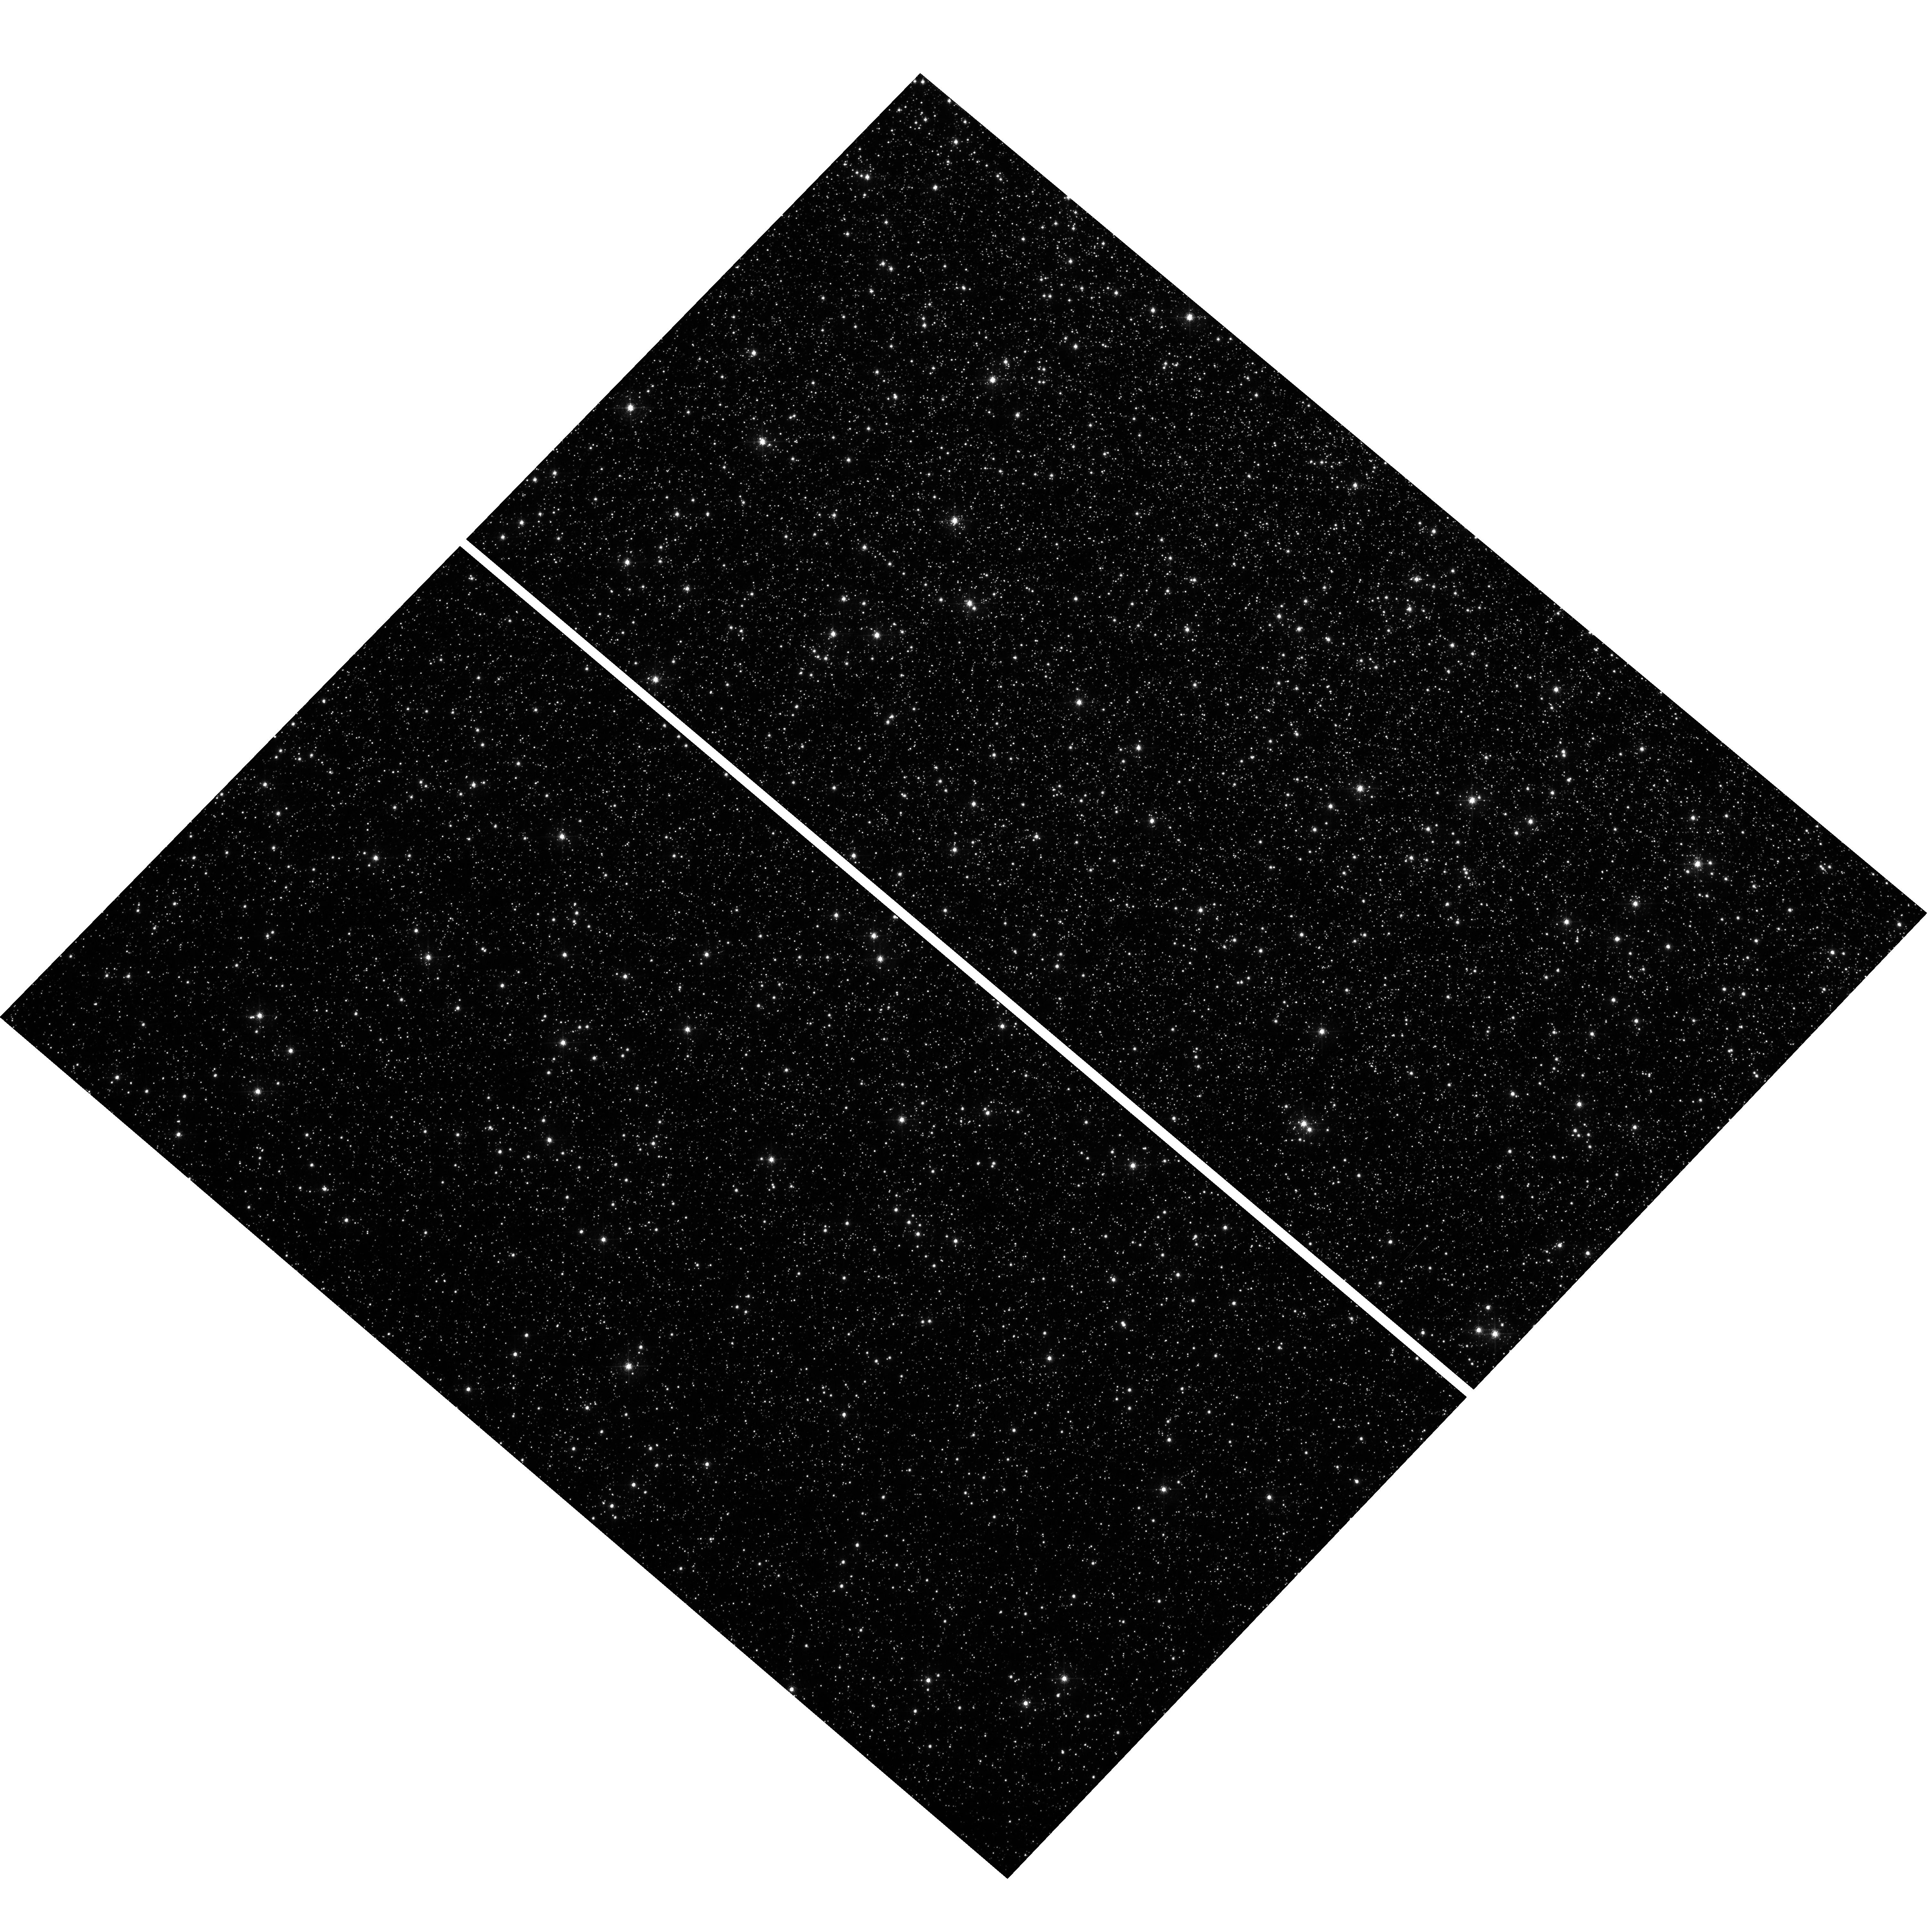
Target: OMEGACEN
Instrument: WFC3/UVIS
Filter: F502N
Exposure: 30 min
Observation ID: hst_16573_b1_wfc3_uvis_f502n_iem3b1

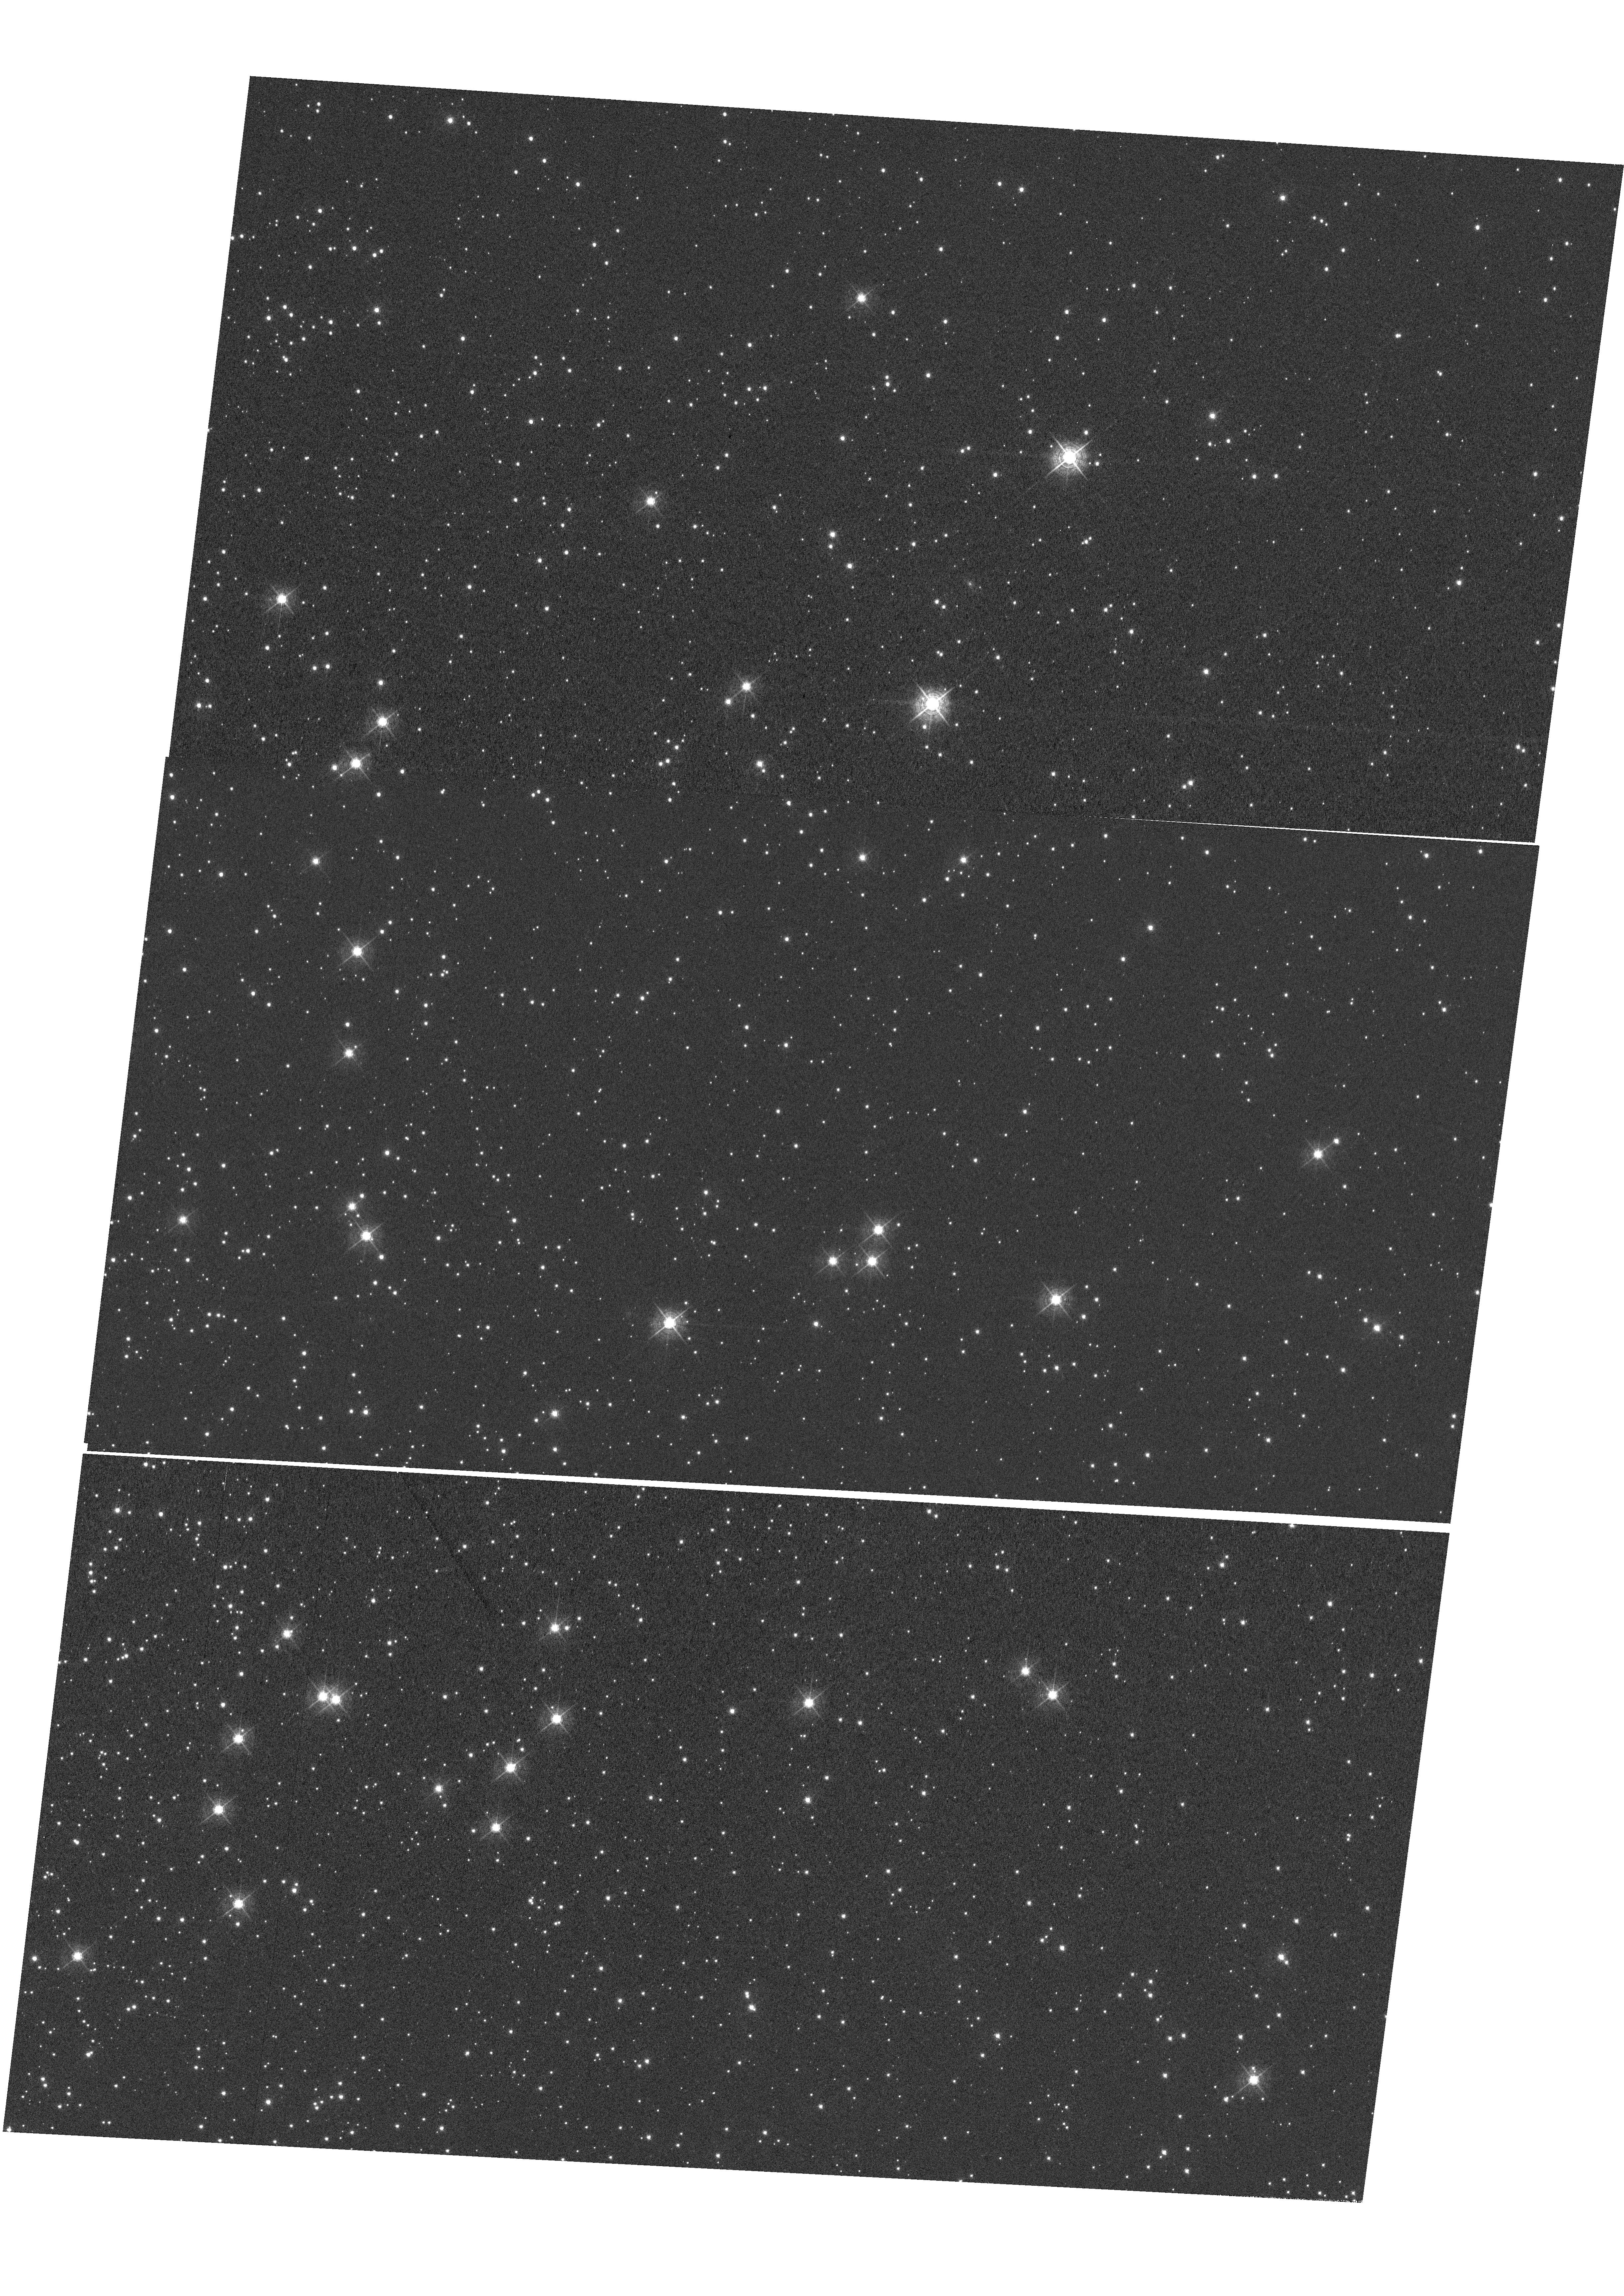
Target: NGC-104
Instrument: WFC3/UVIS
Filter: F502N
Exposure: 1.2 h
Observation ID: hst_16573_02_wfc3_uvis_f502n_iem302

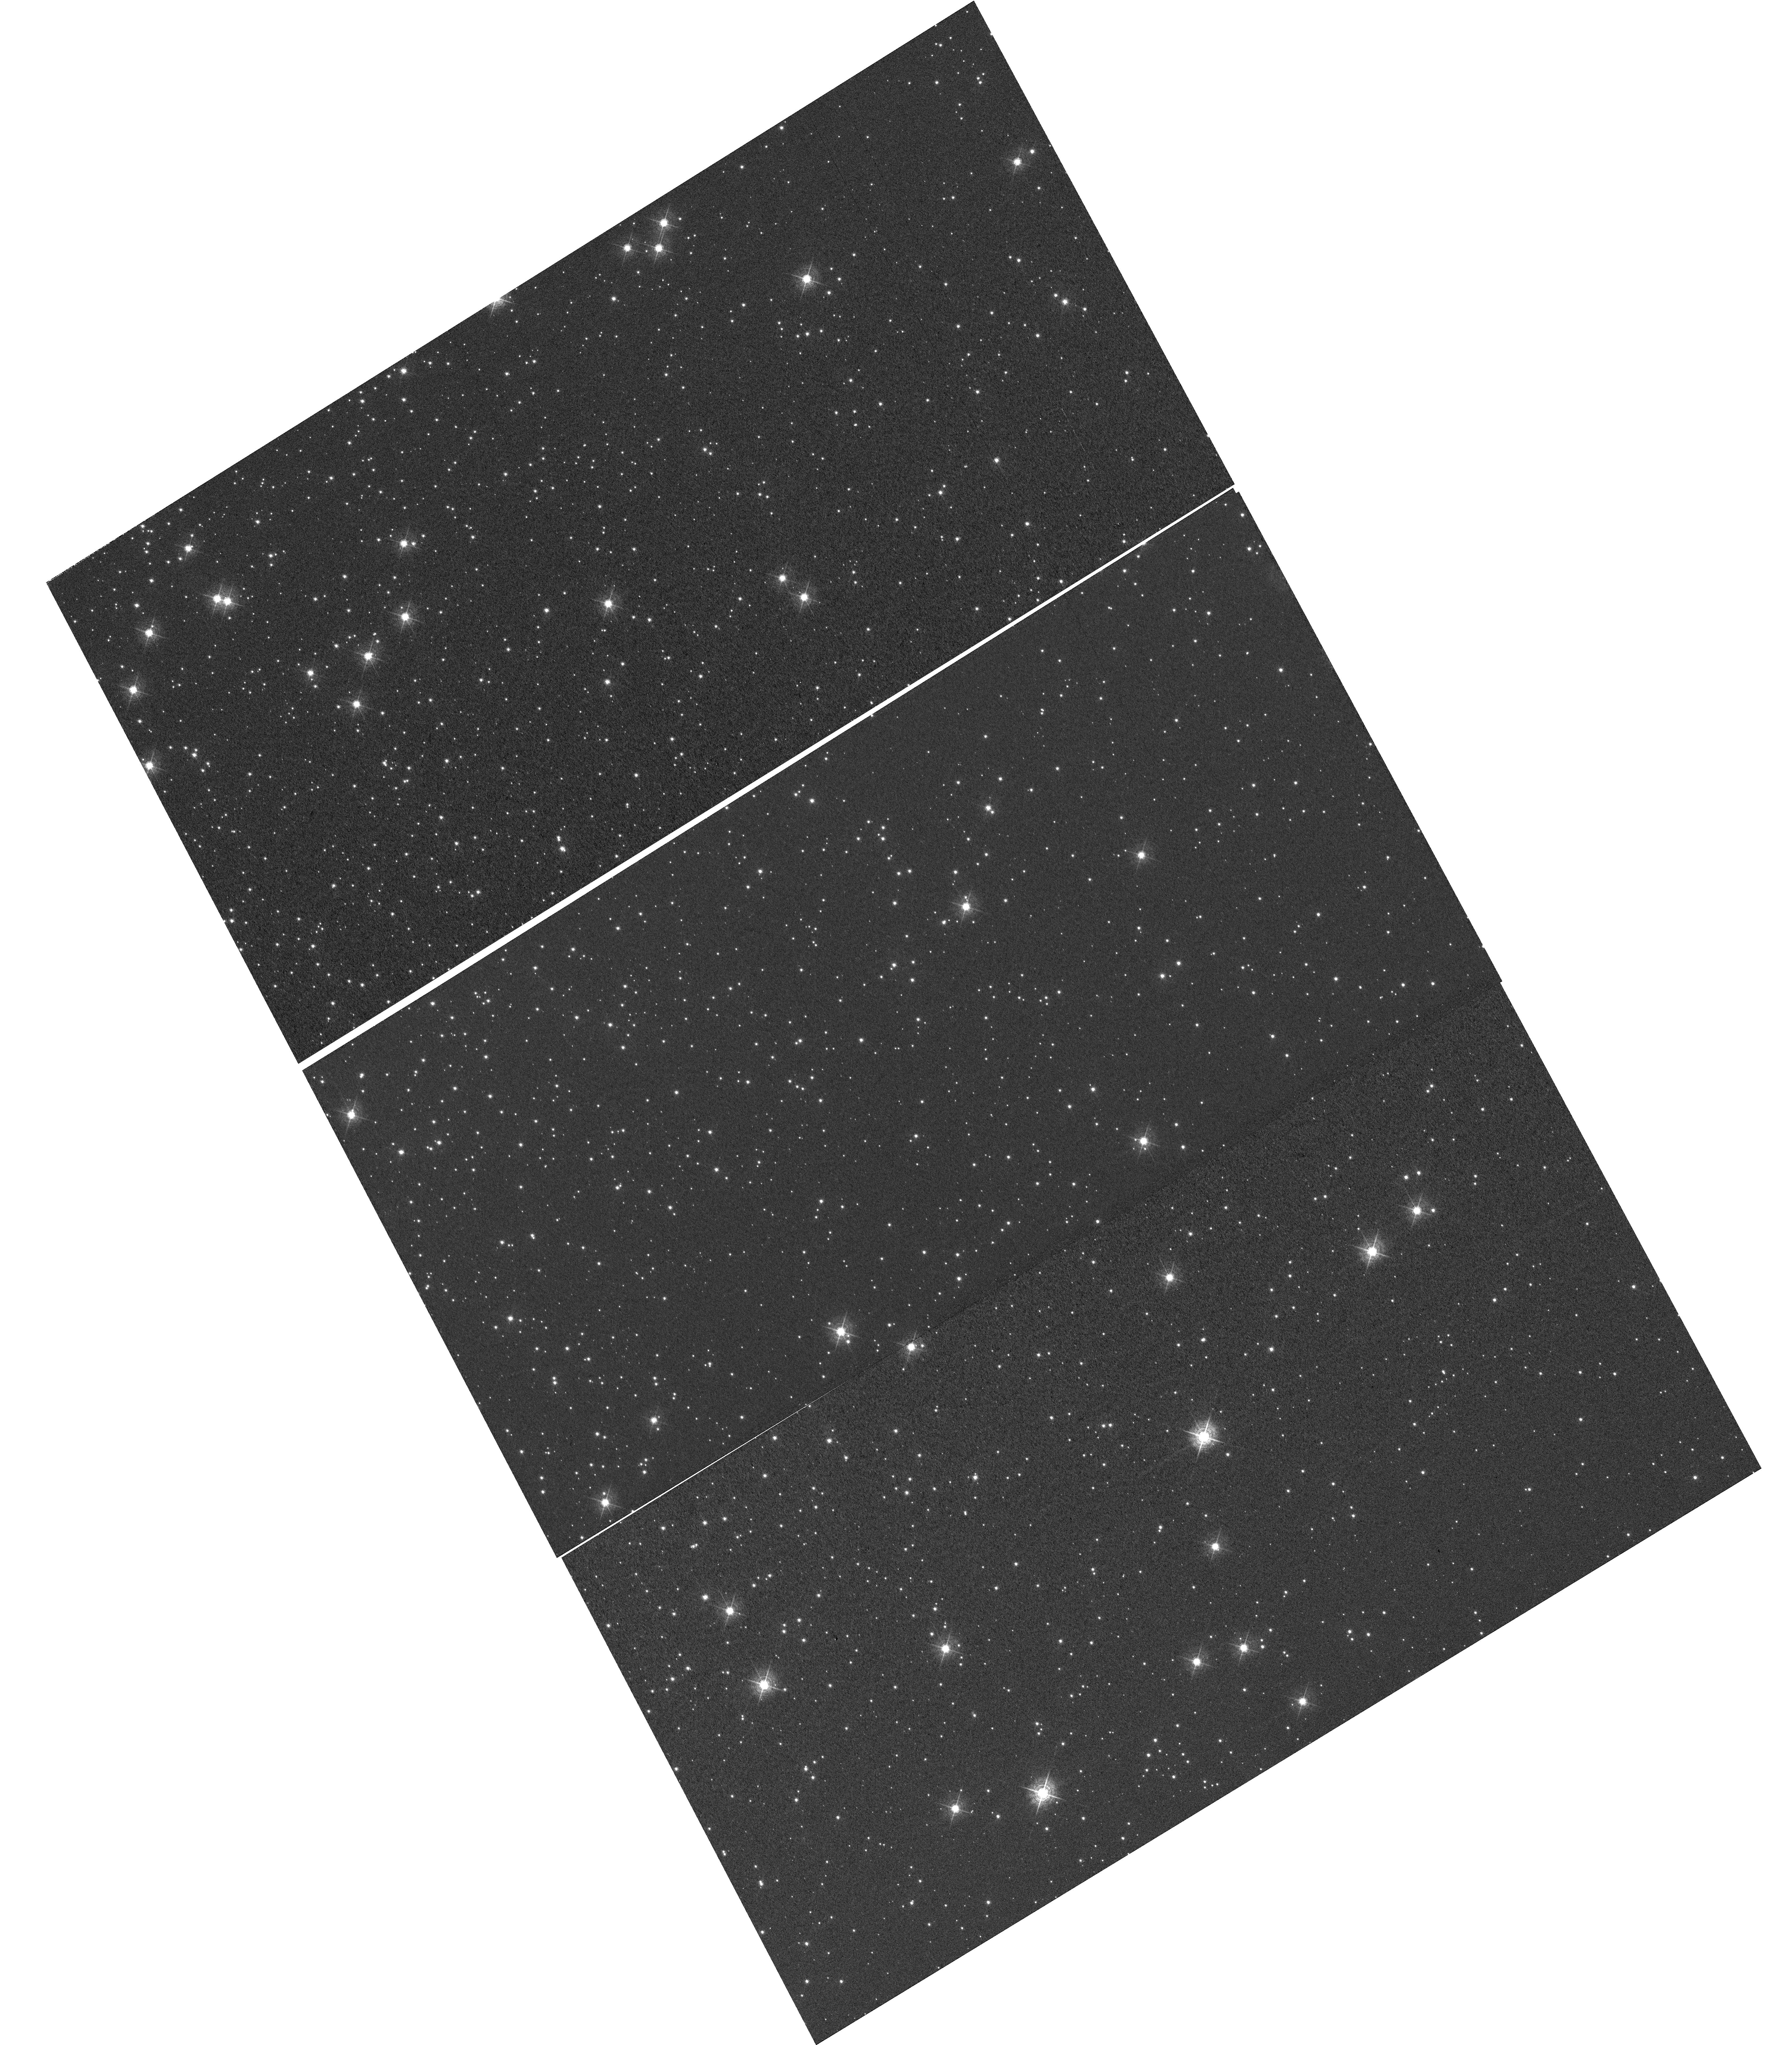
Target: NGC-104-OFFSET
Instrument: WFC3/UVIS
Filter: F502N
Exposure: 1.2 h
Observation ID: hst_16573_54_wfc3_uvis_f502n_iem354

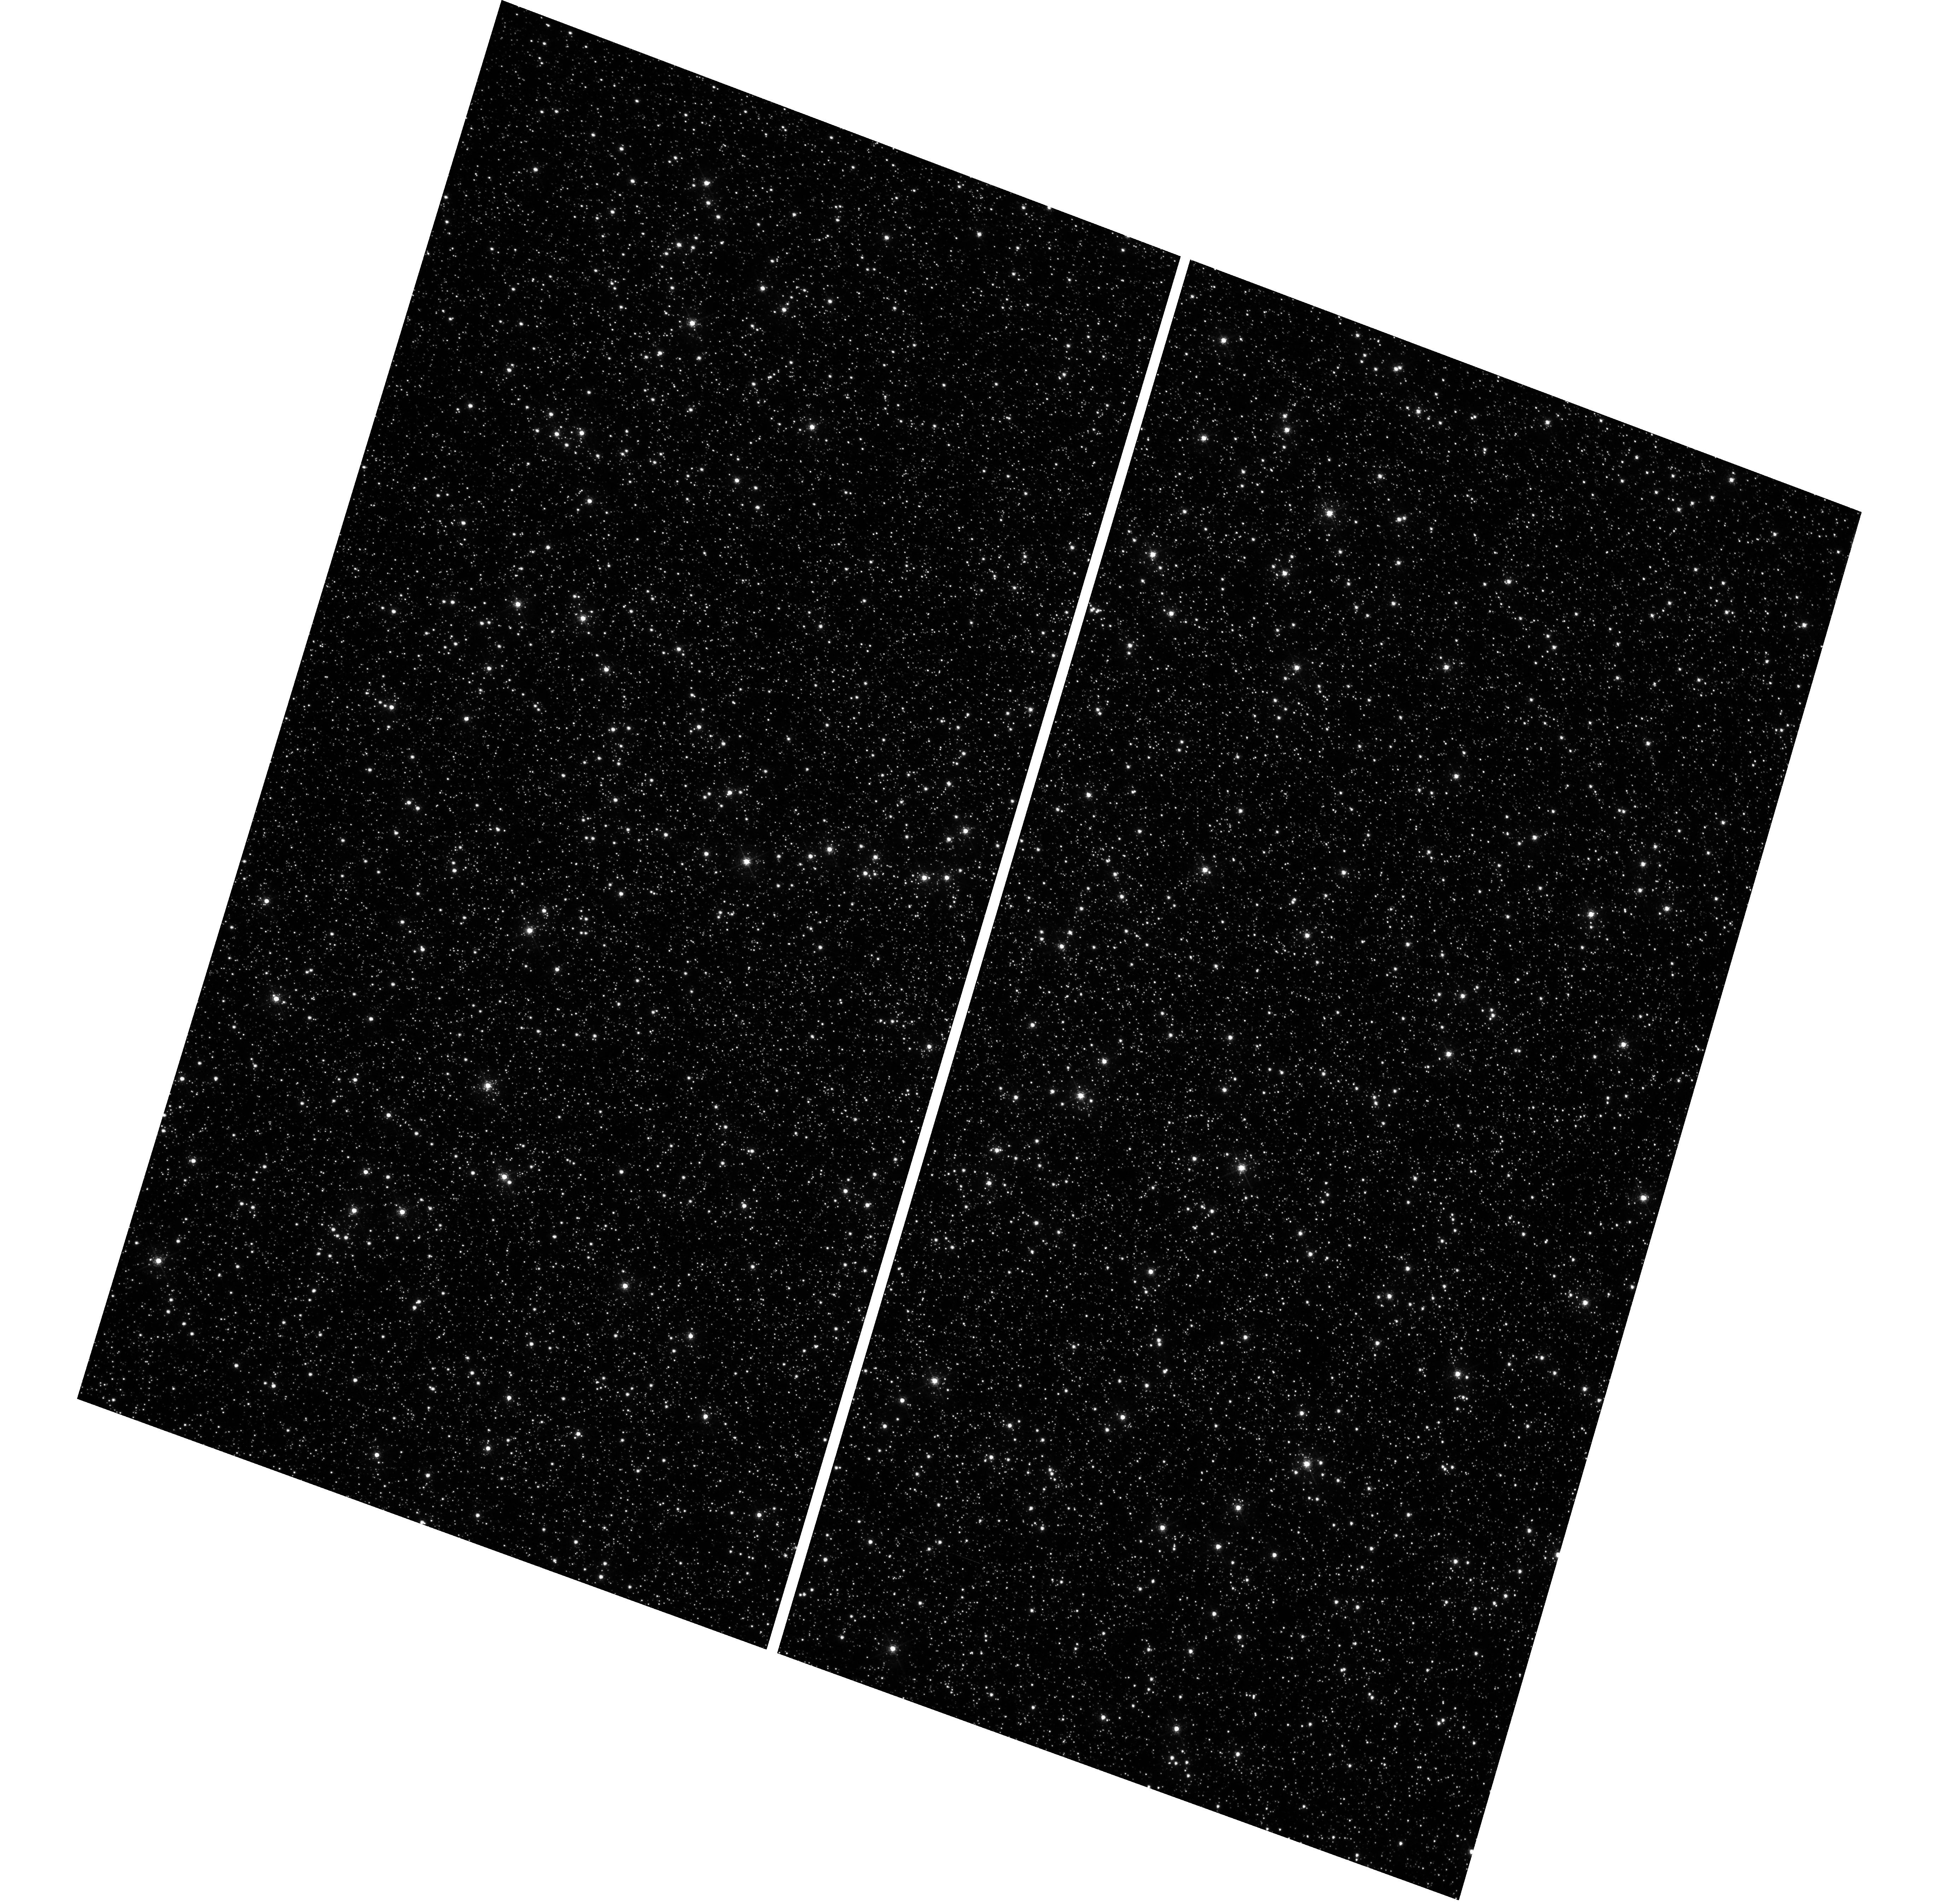
Target: OMEGACEN
Instrument: WFC3/UVIS
Filter: F502N
Exposure: 30 min
Observation ID: hst_16573_01_wfc3_uvis_f502n_iem301

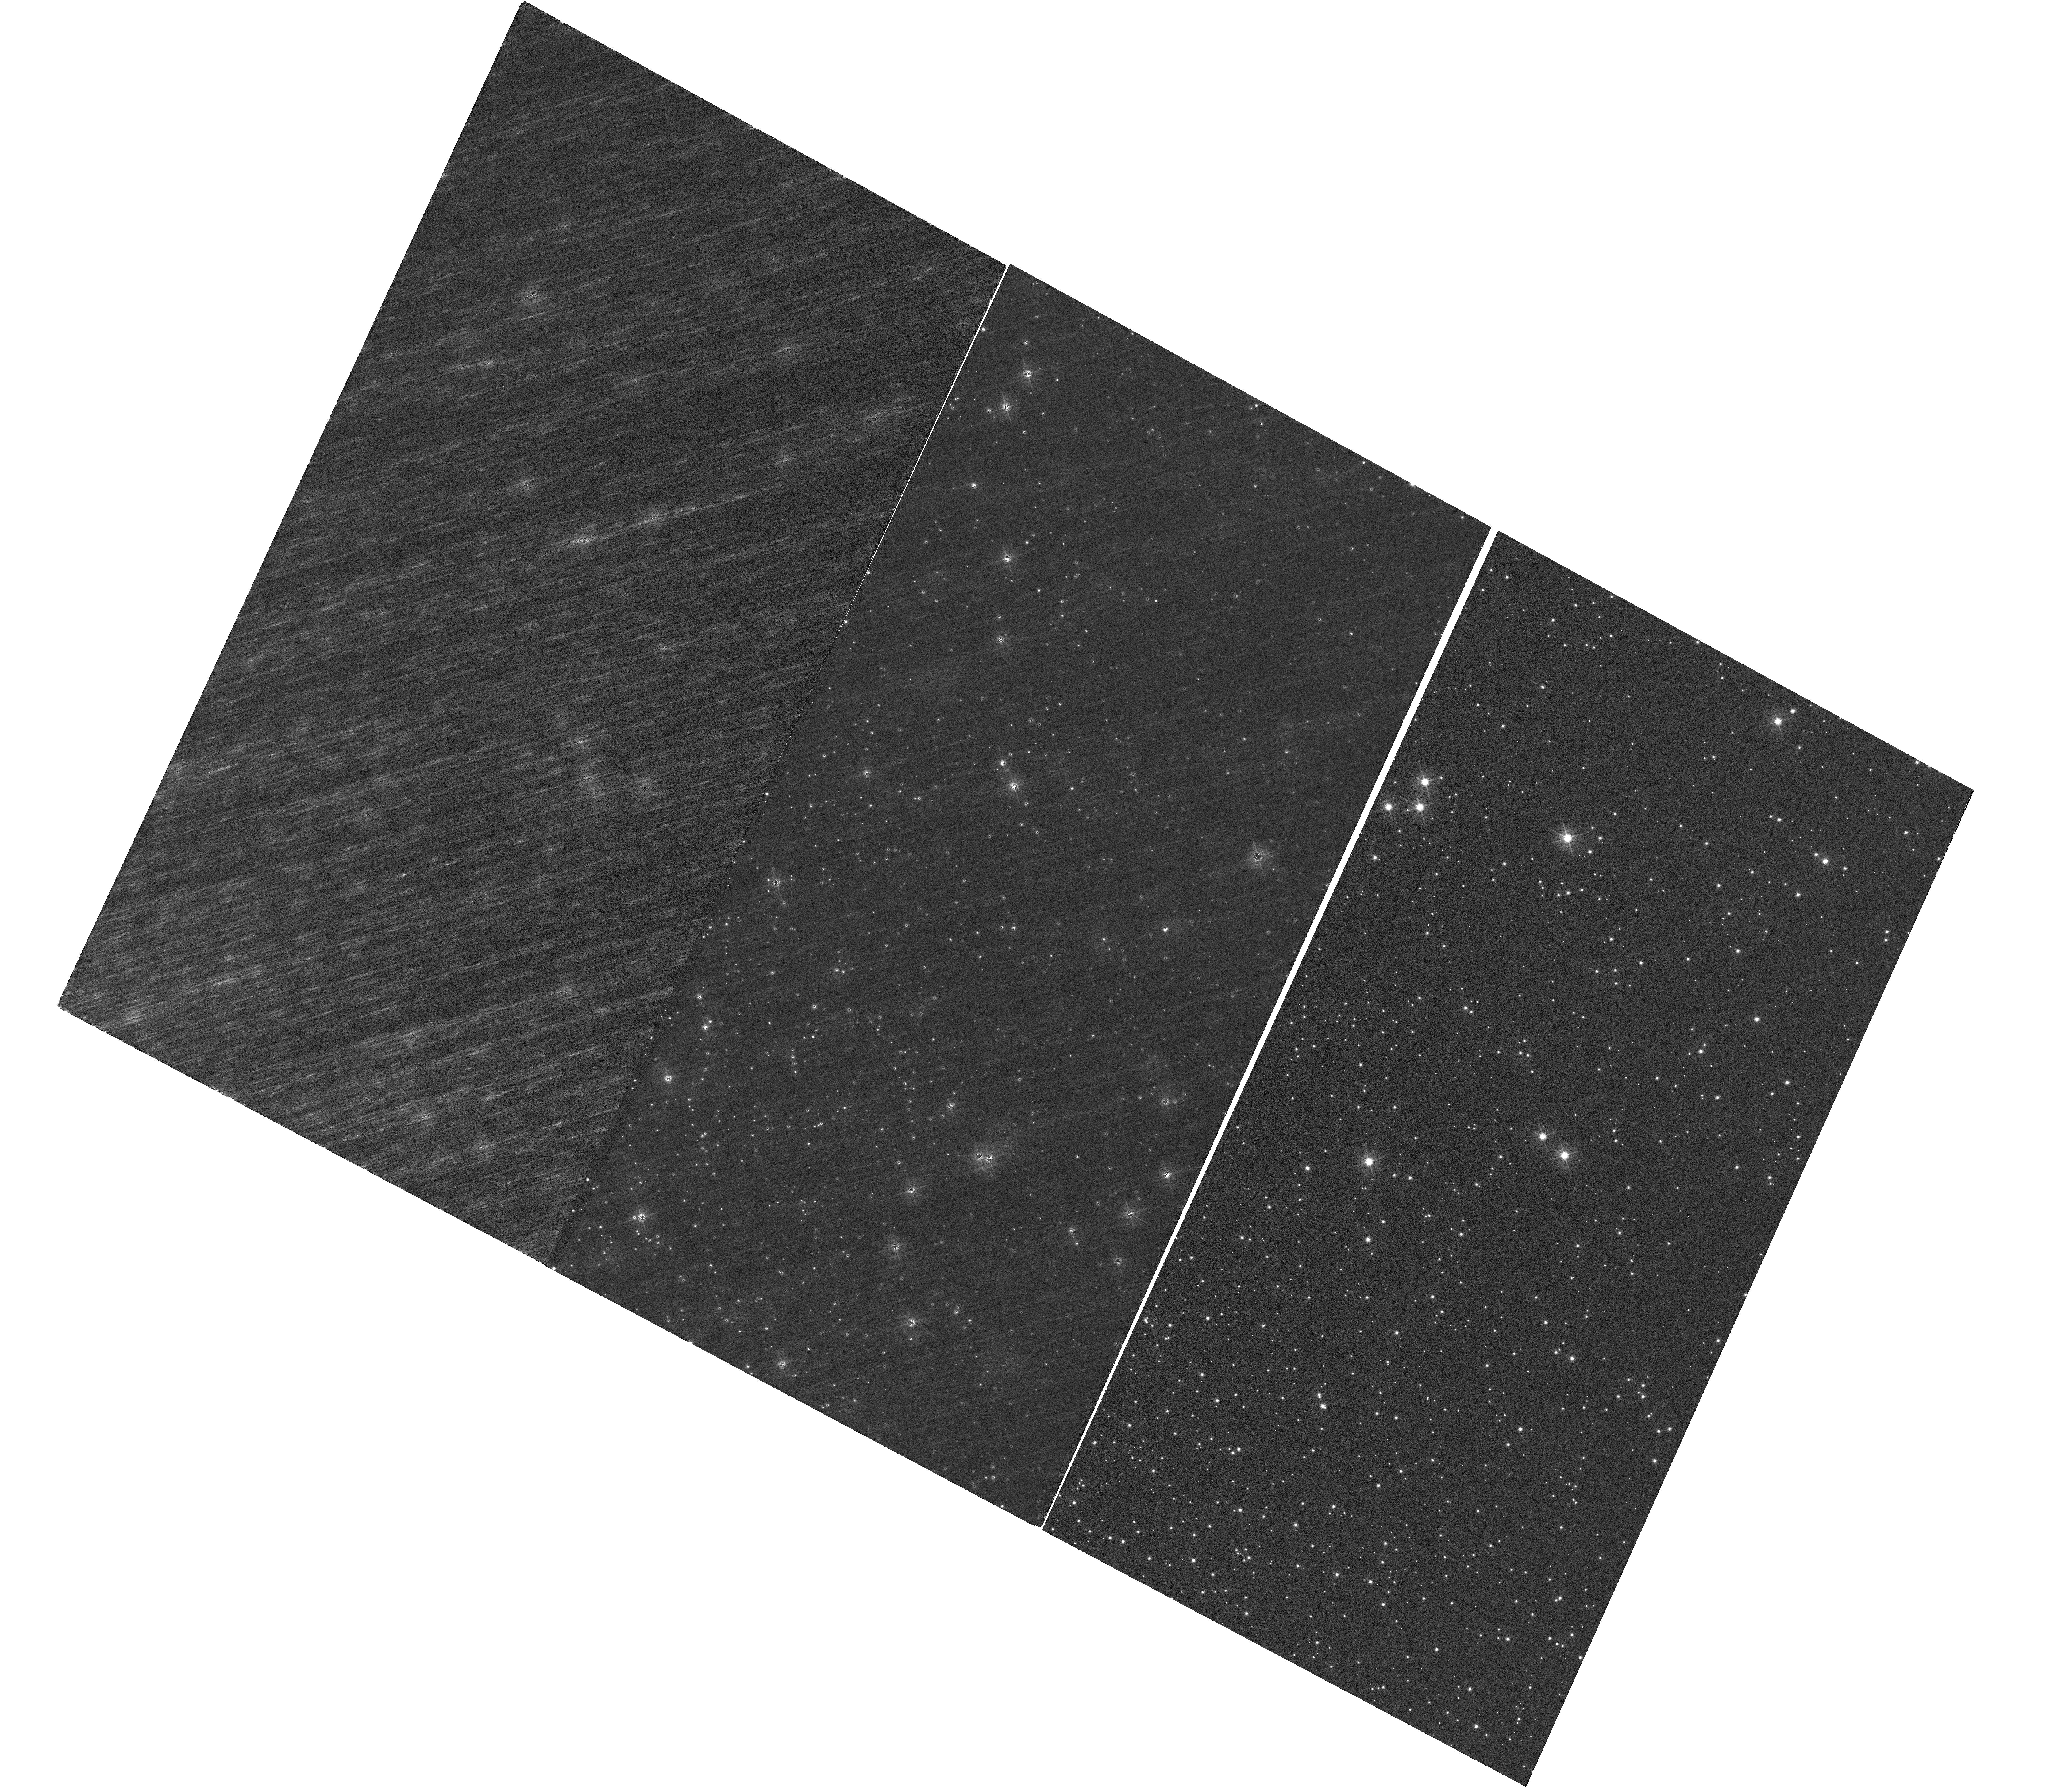
Target: NGC-104
Instrument: WFC3/UVIS
Filter: F502N
Exposure: 1.2 h
Observation ID: hst_16573_04_wfc3_uvis_f502n_iem304

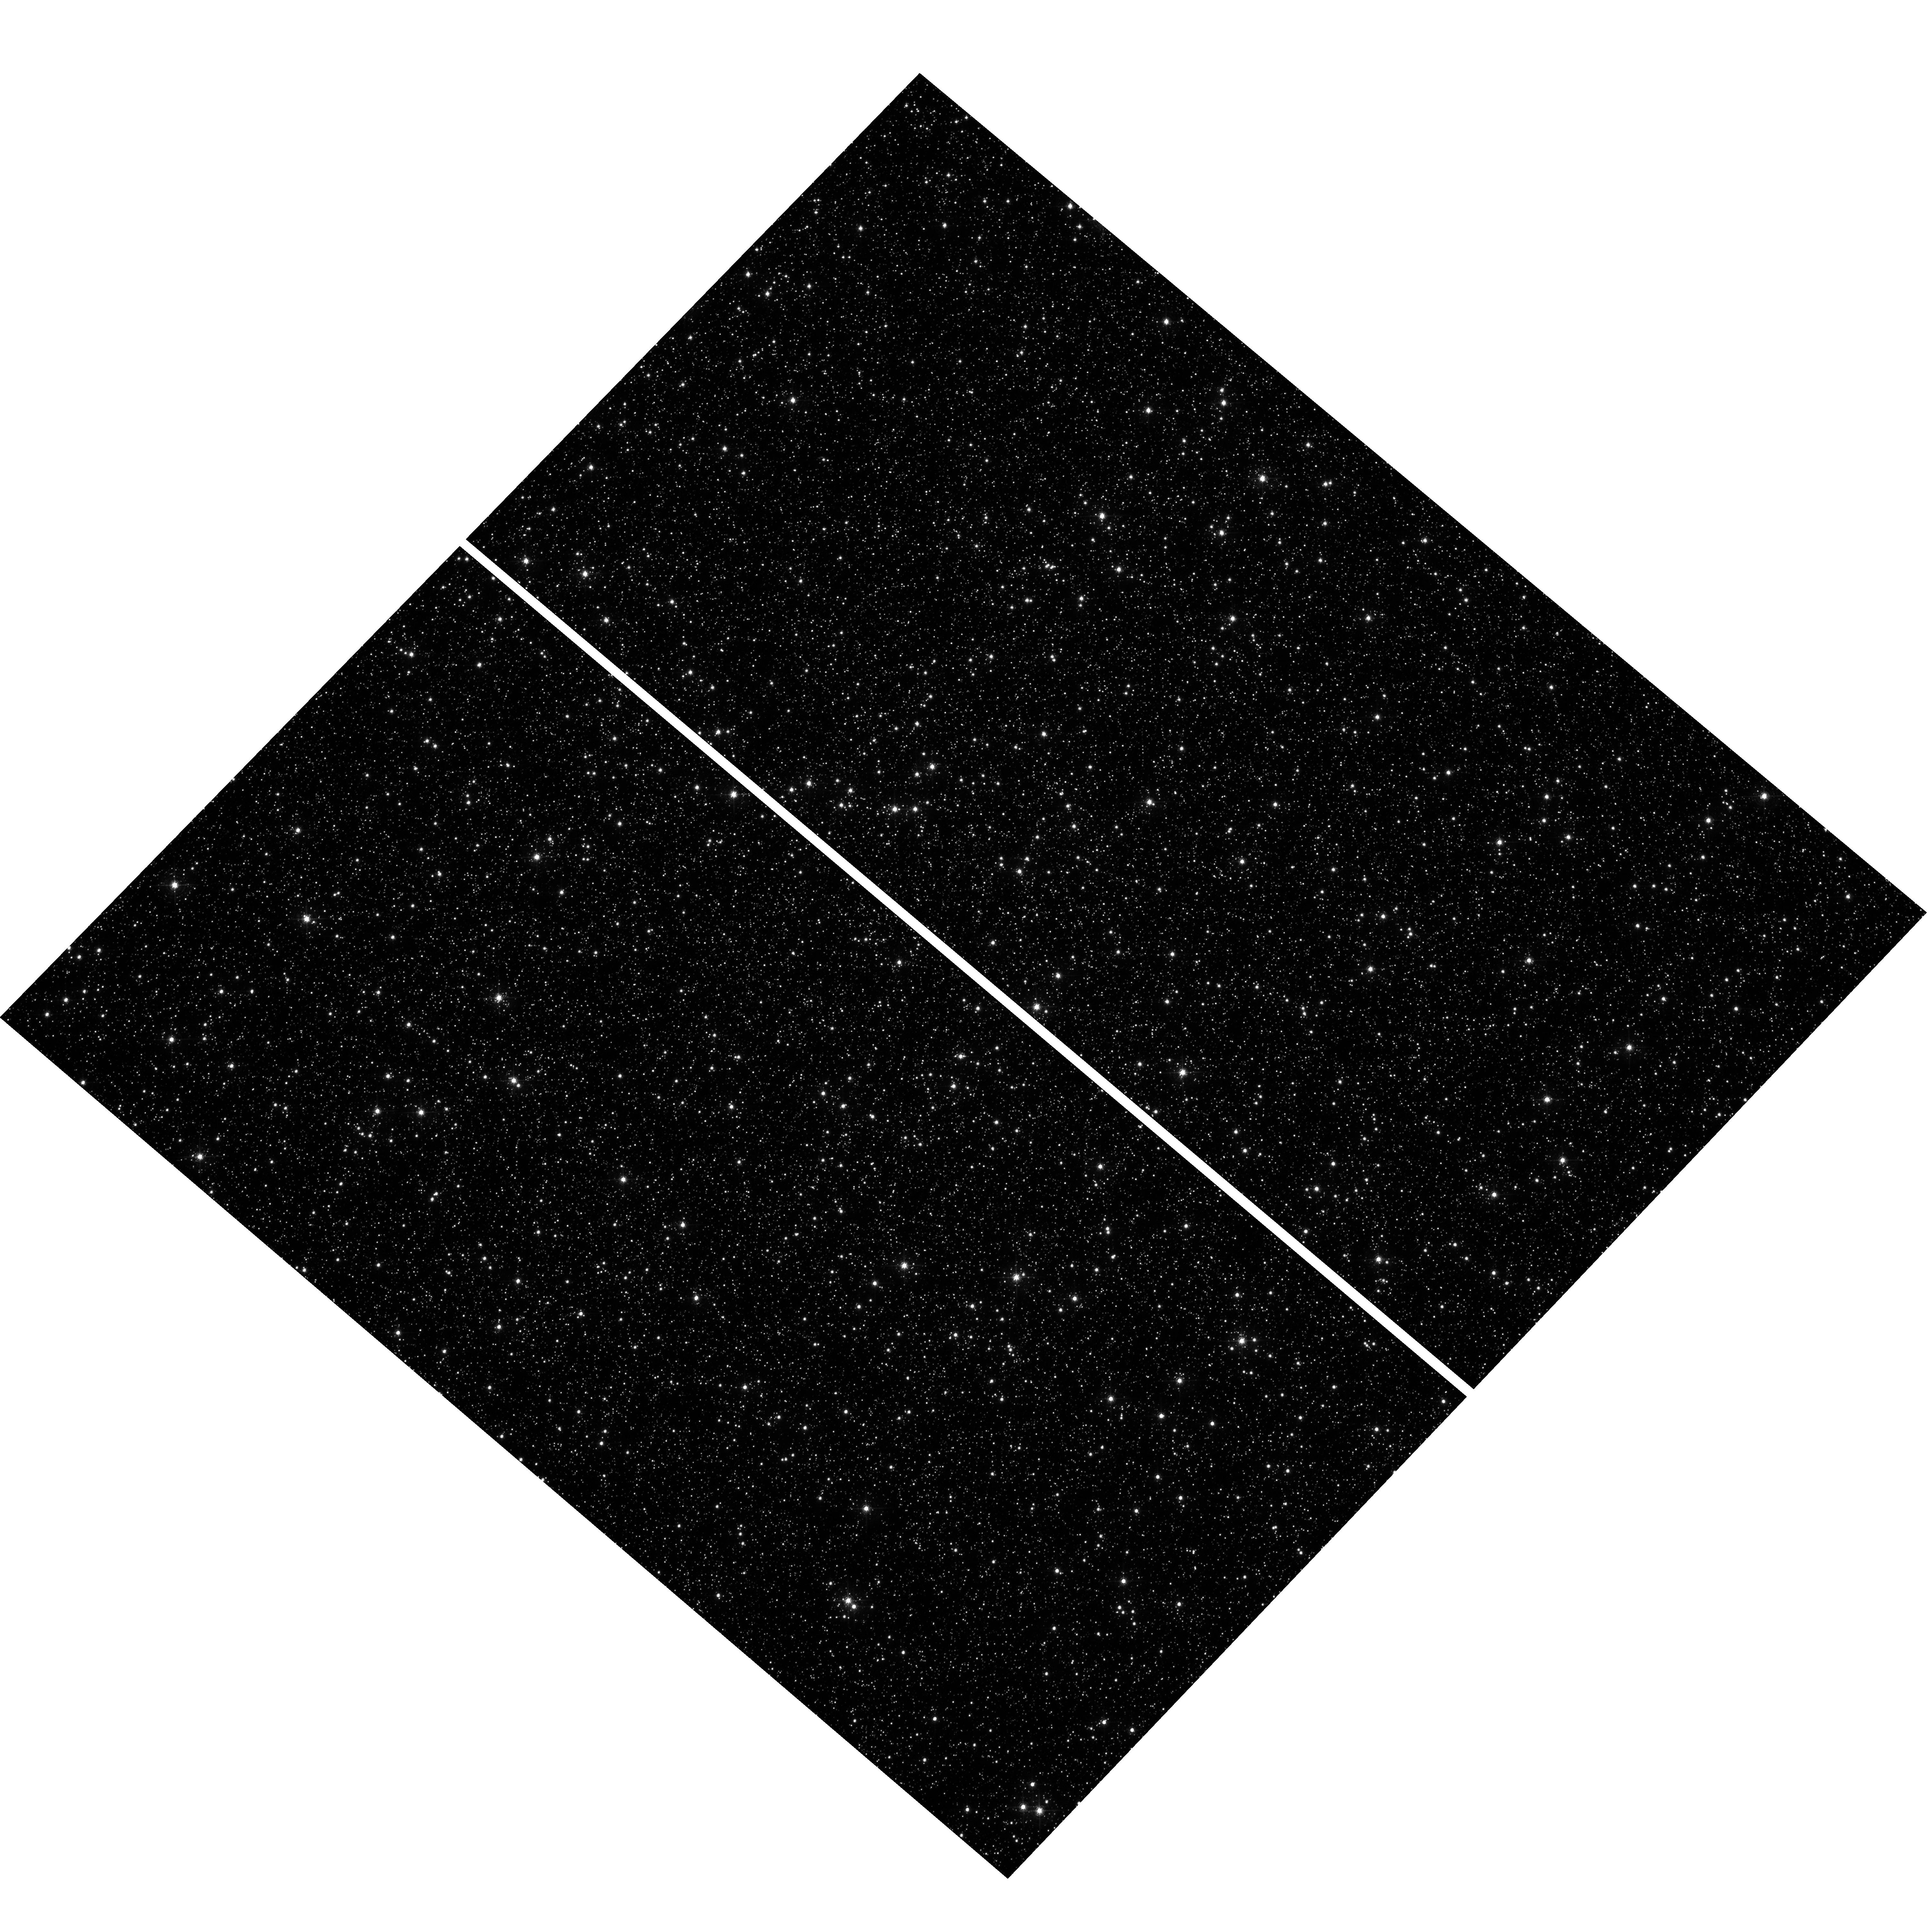
Target: OMEGACEN
Instrument: WFC3/UVIS
Filter: F502N
Exposure: 30 min
Observation ID: hst_16573_51_wfc3_uvis_f502n_iem351

WFC3 UVIS CTE Monitor (Star Cluster) (PI: Kuhn, Benjamin)

This program is a recurring UVIS calibration monitor that will observe two stellar clusters (Omega Centauri, and 47 Tuc) to measure the flux loss of point sources as a function of detector row number due to degrading Charge Transfer Efficiency (CTE). Because CTE fluctuates with characteristics such as source flux and background level, this program is designed to take short and long exposures, at various commanded post-flash levels with the F502N filter. We will compare the results from these new observations with previous external CTE calibration programs and update the aperture phometry-based CTE model. Furthermore, ACS has an external CTE calibration program that observes NGC 104 at various post-flash levels that can also be used for direct comparison. Lastly, these data will be used to help monitor/improve the empirical pixel-based CTE correction (FLC/DRC).